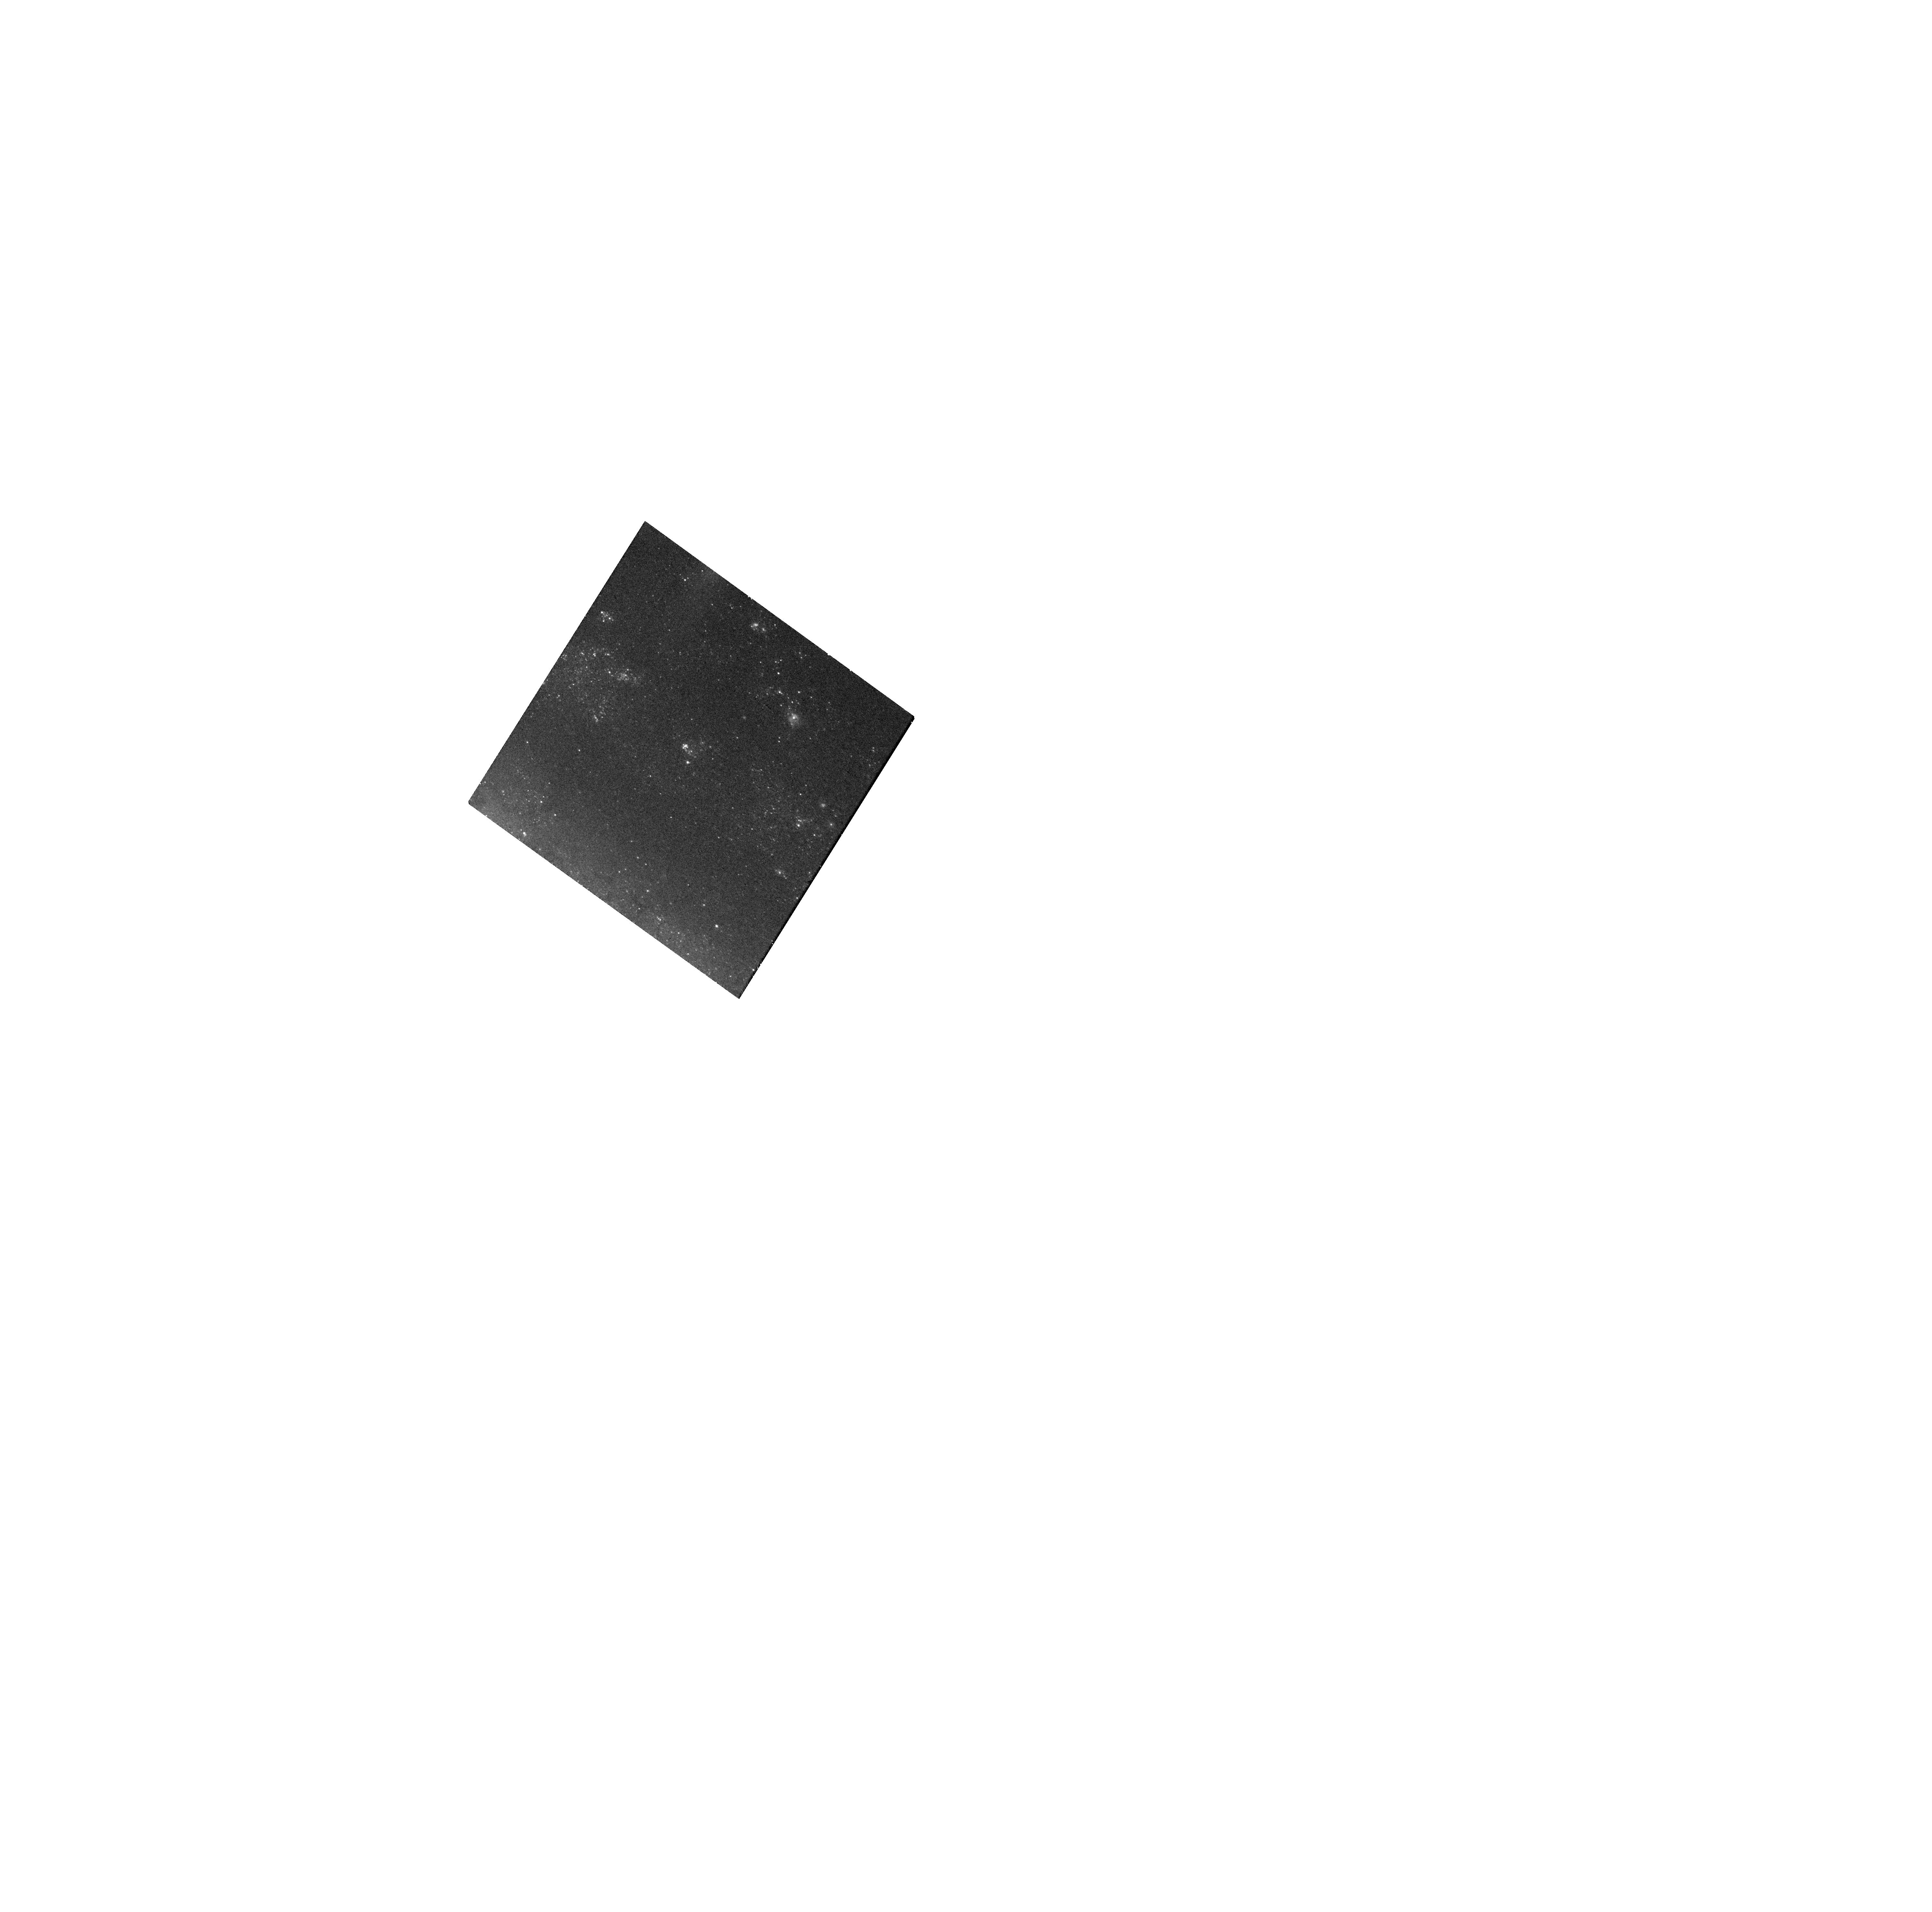
Target: SN2021PIT. Instrument: WFC3/UVIS. Filter: F555W. Exposure: 18 min. Observation ID: hst_17191_14_wfc3_uvis_f555w_iex614

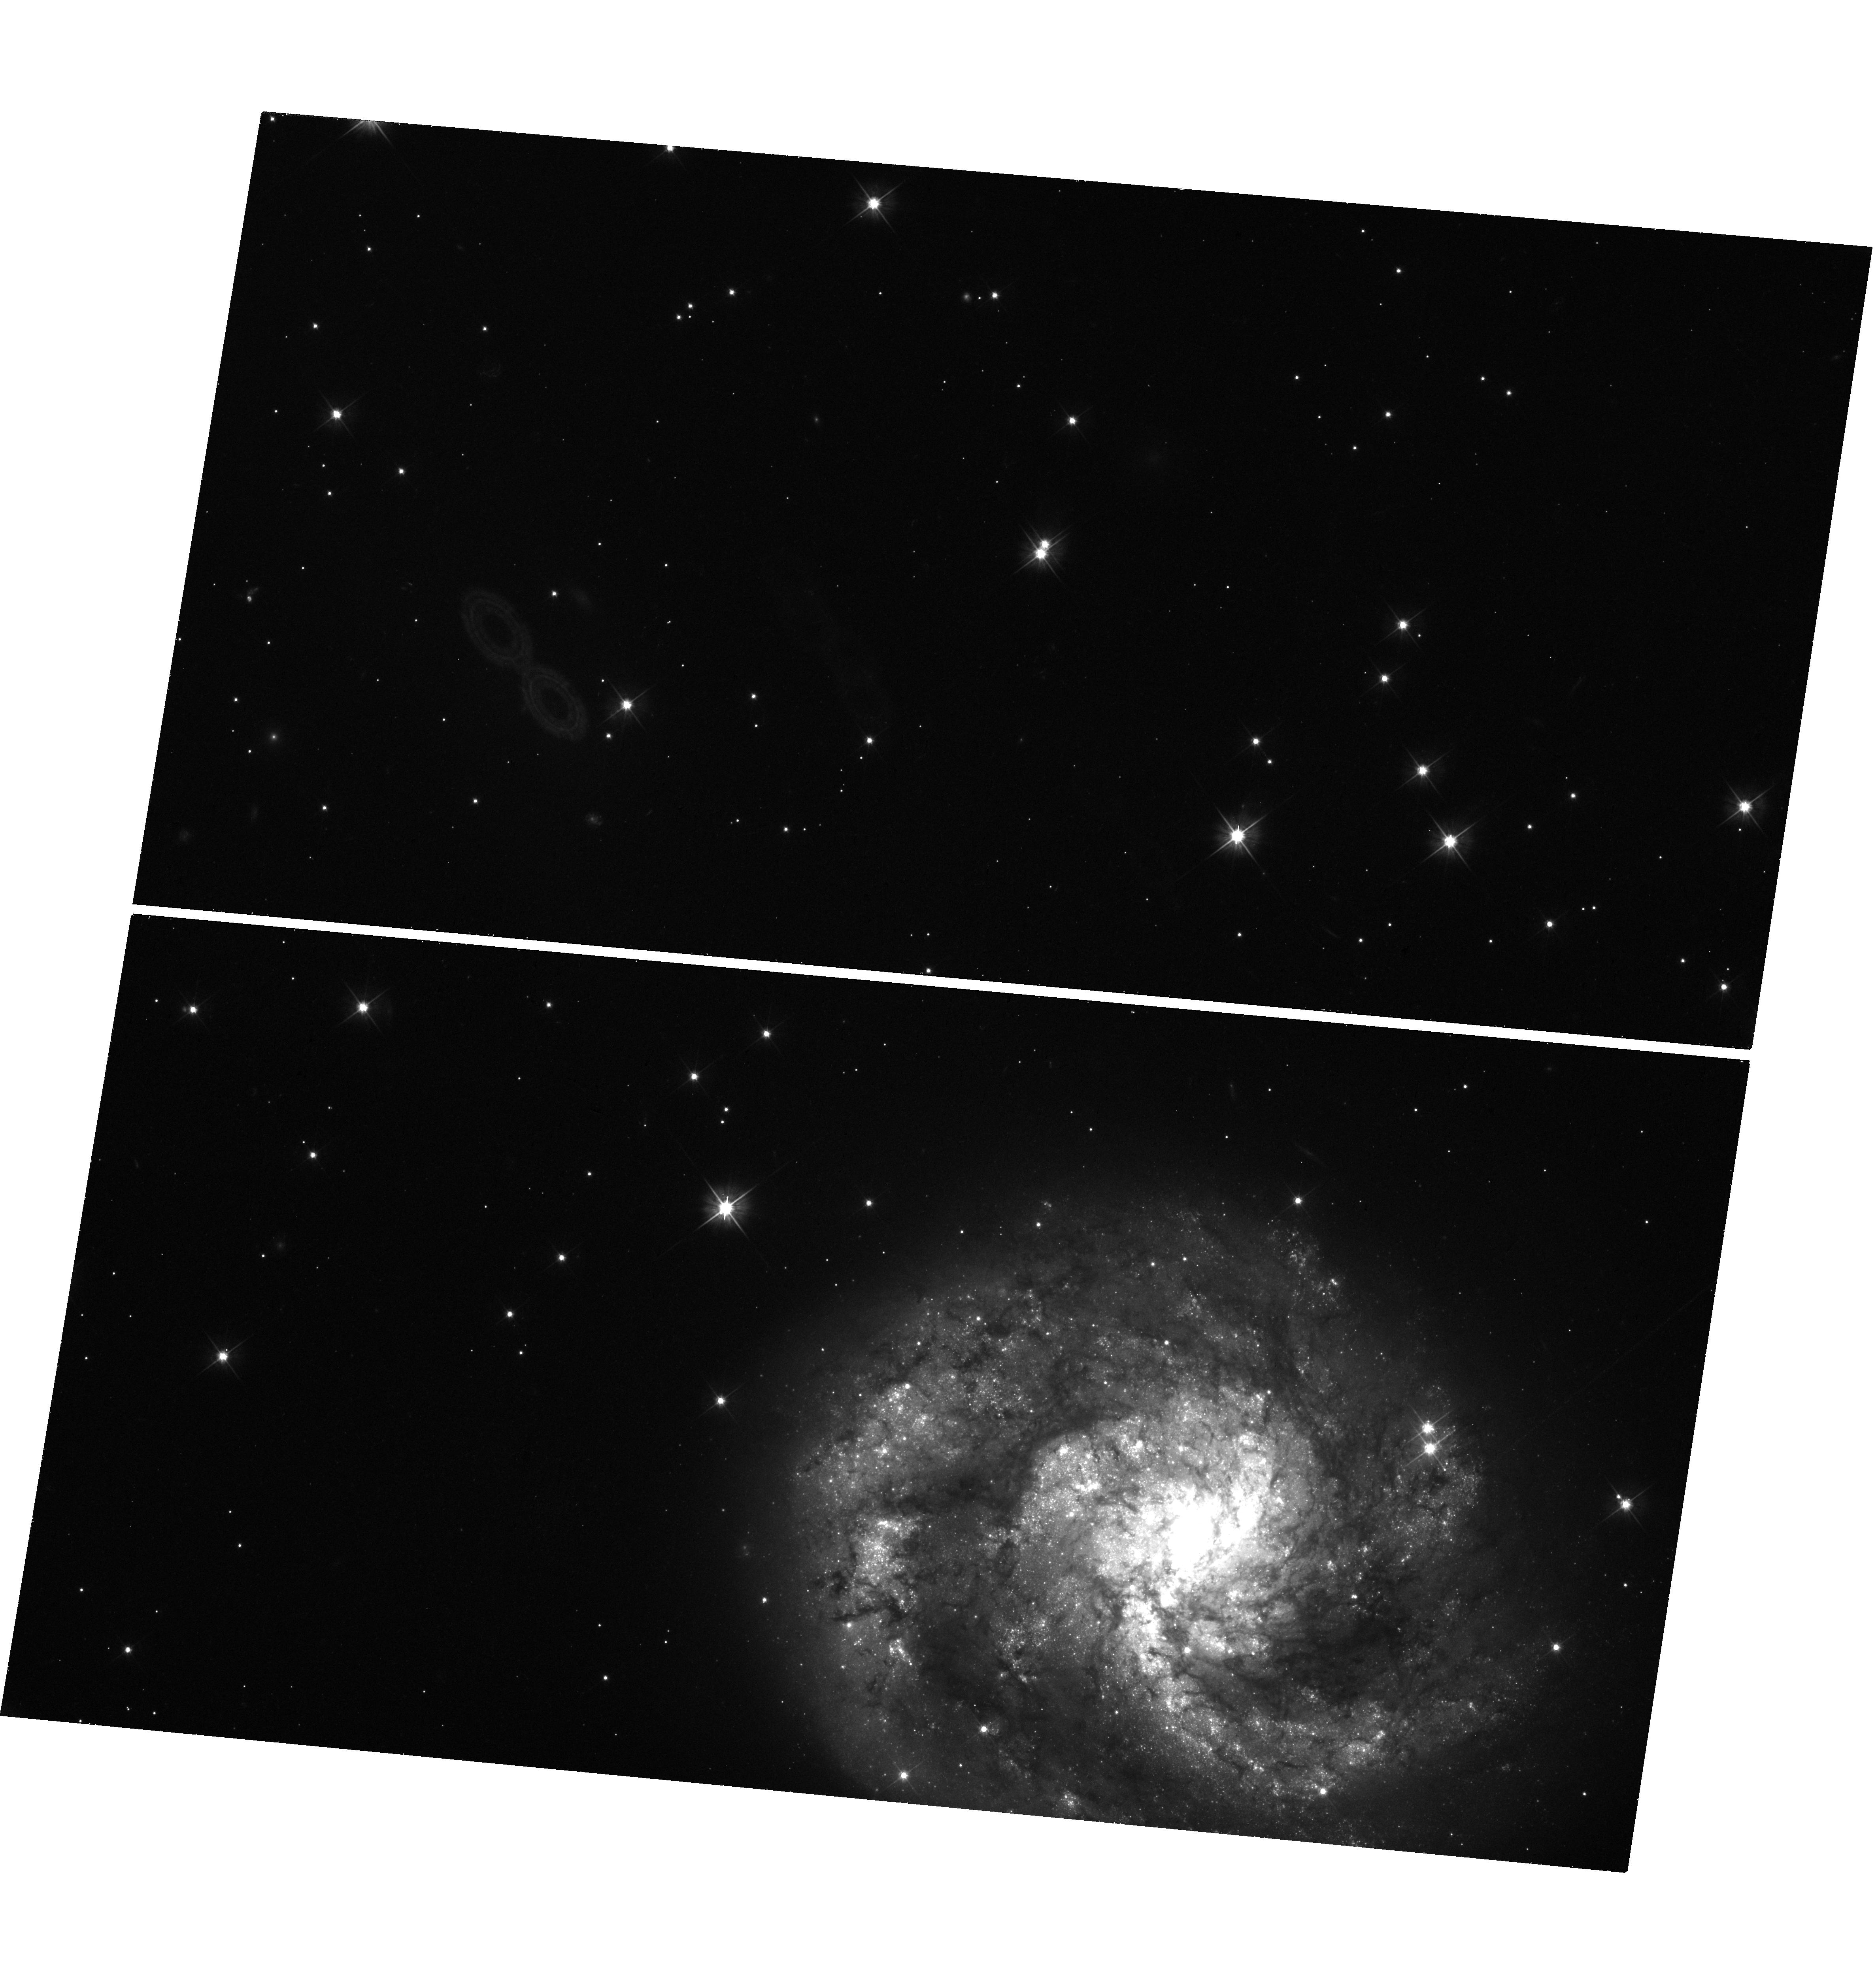
Target: SN2021TKM. Instrument: WFC3/UVIS. Filter: F555W. Exposure: 43 min. Observation ID: hst_17191_23_wfc3_uvis_f555w_iex623

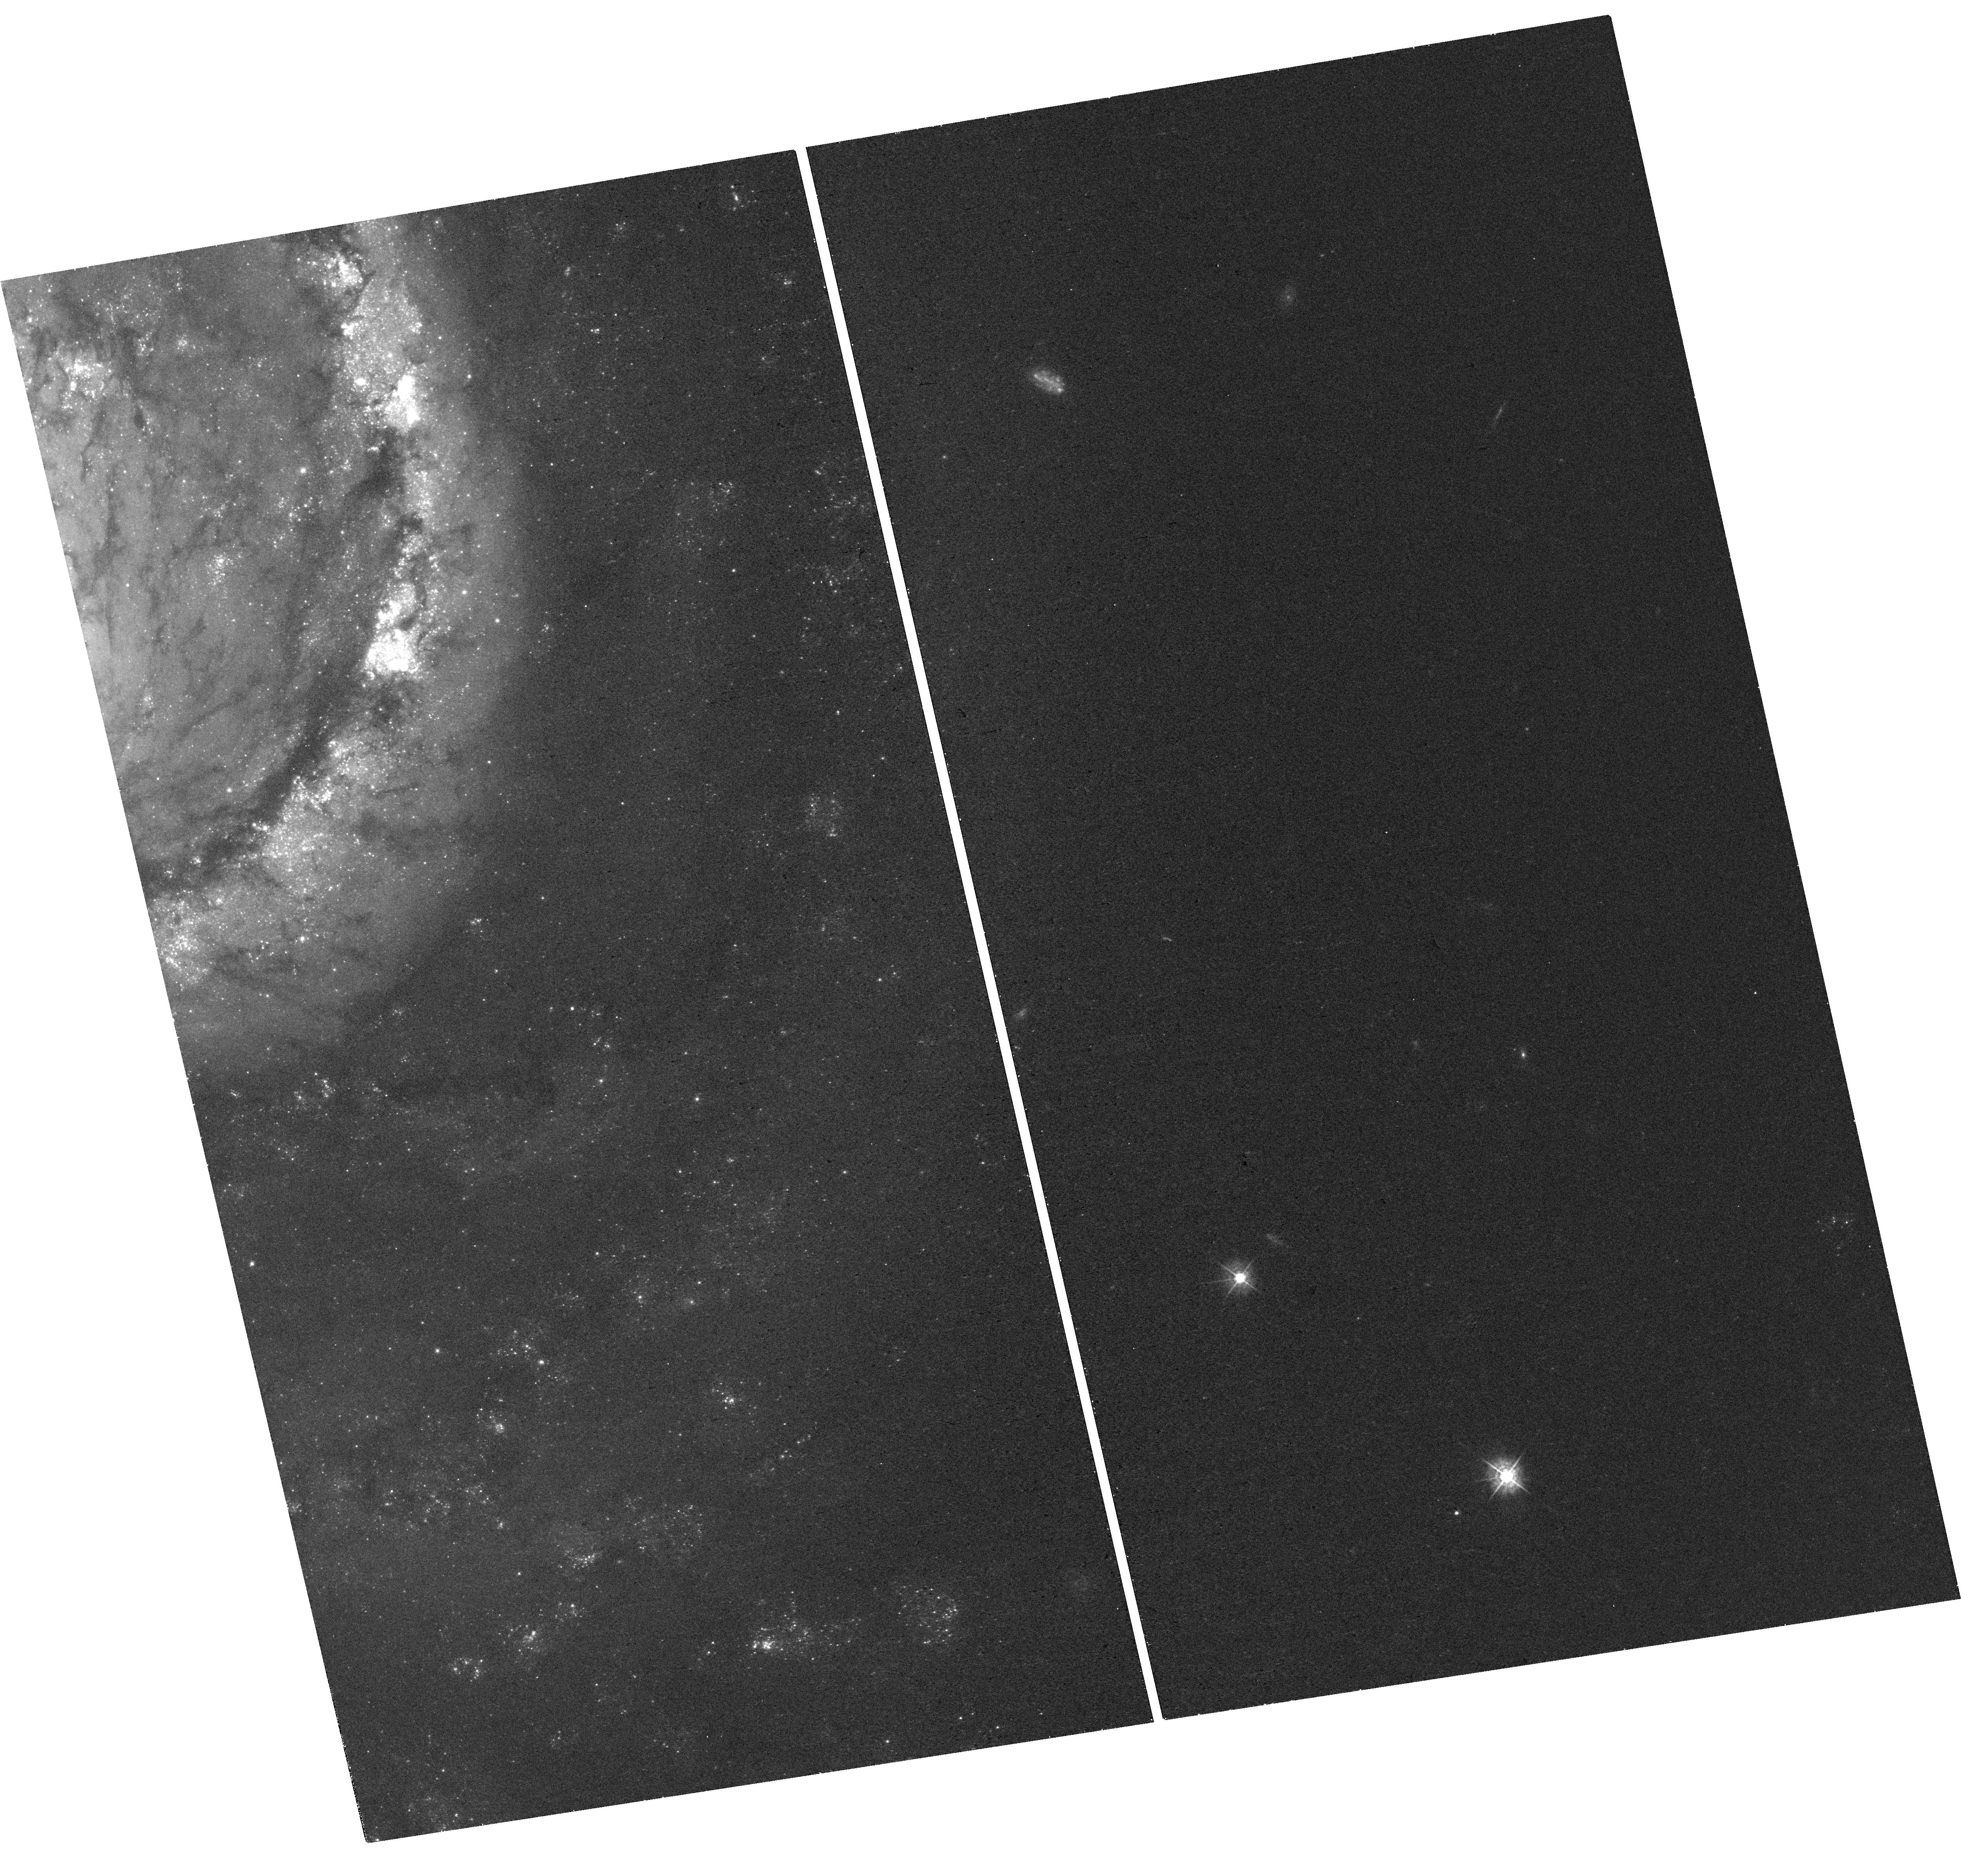
Target: SN2021AEFX. Instrument: WFC3/UVIS. Filter: F438W. Exposure: 18 min. Observation ID: hst_17191_27_wfc3_uvis_f438w_iex627

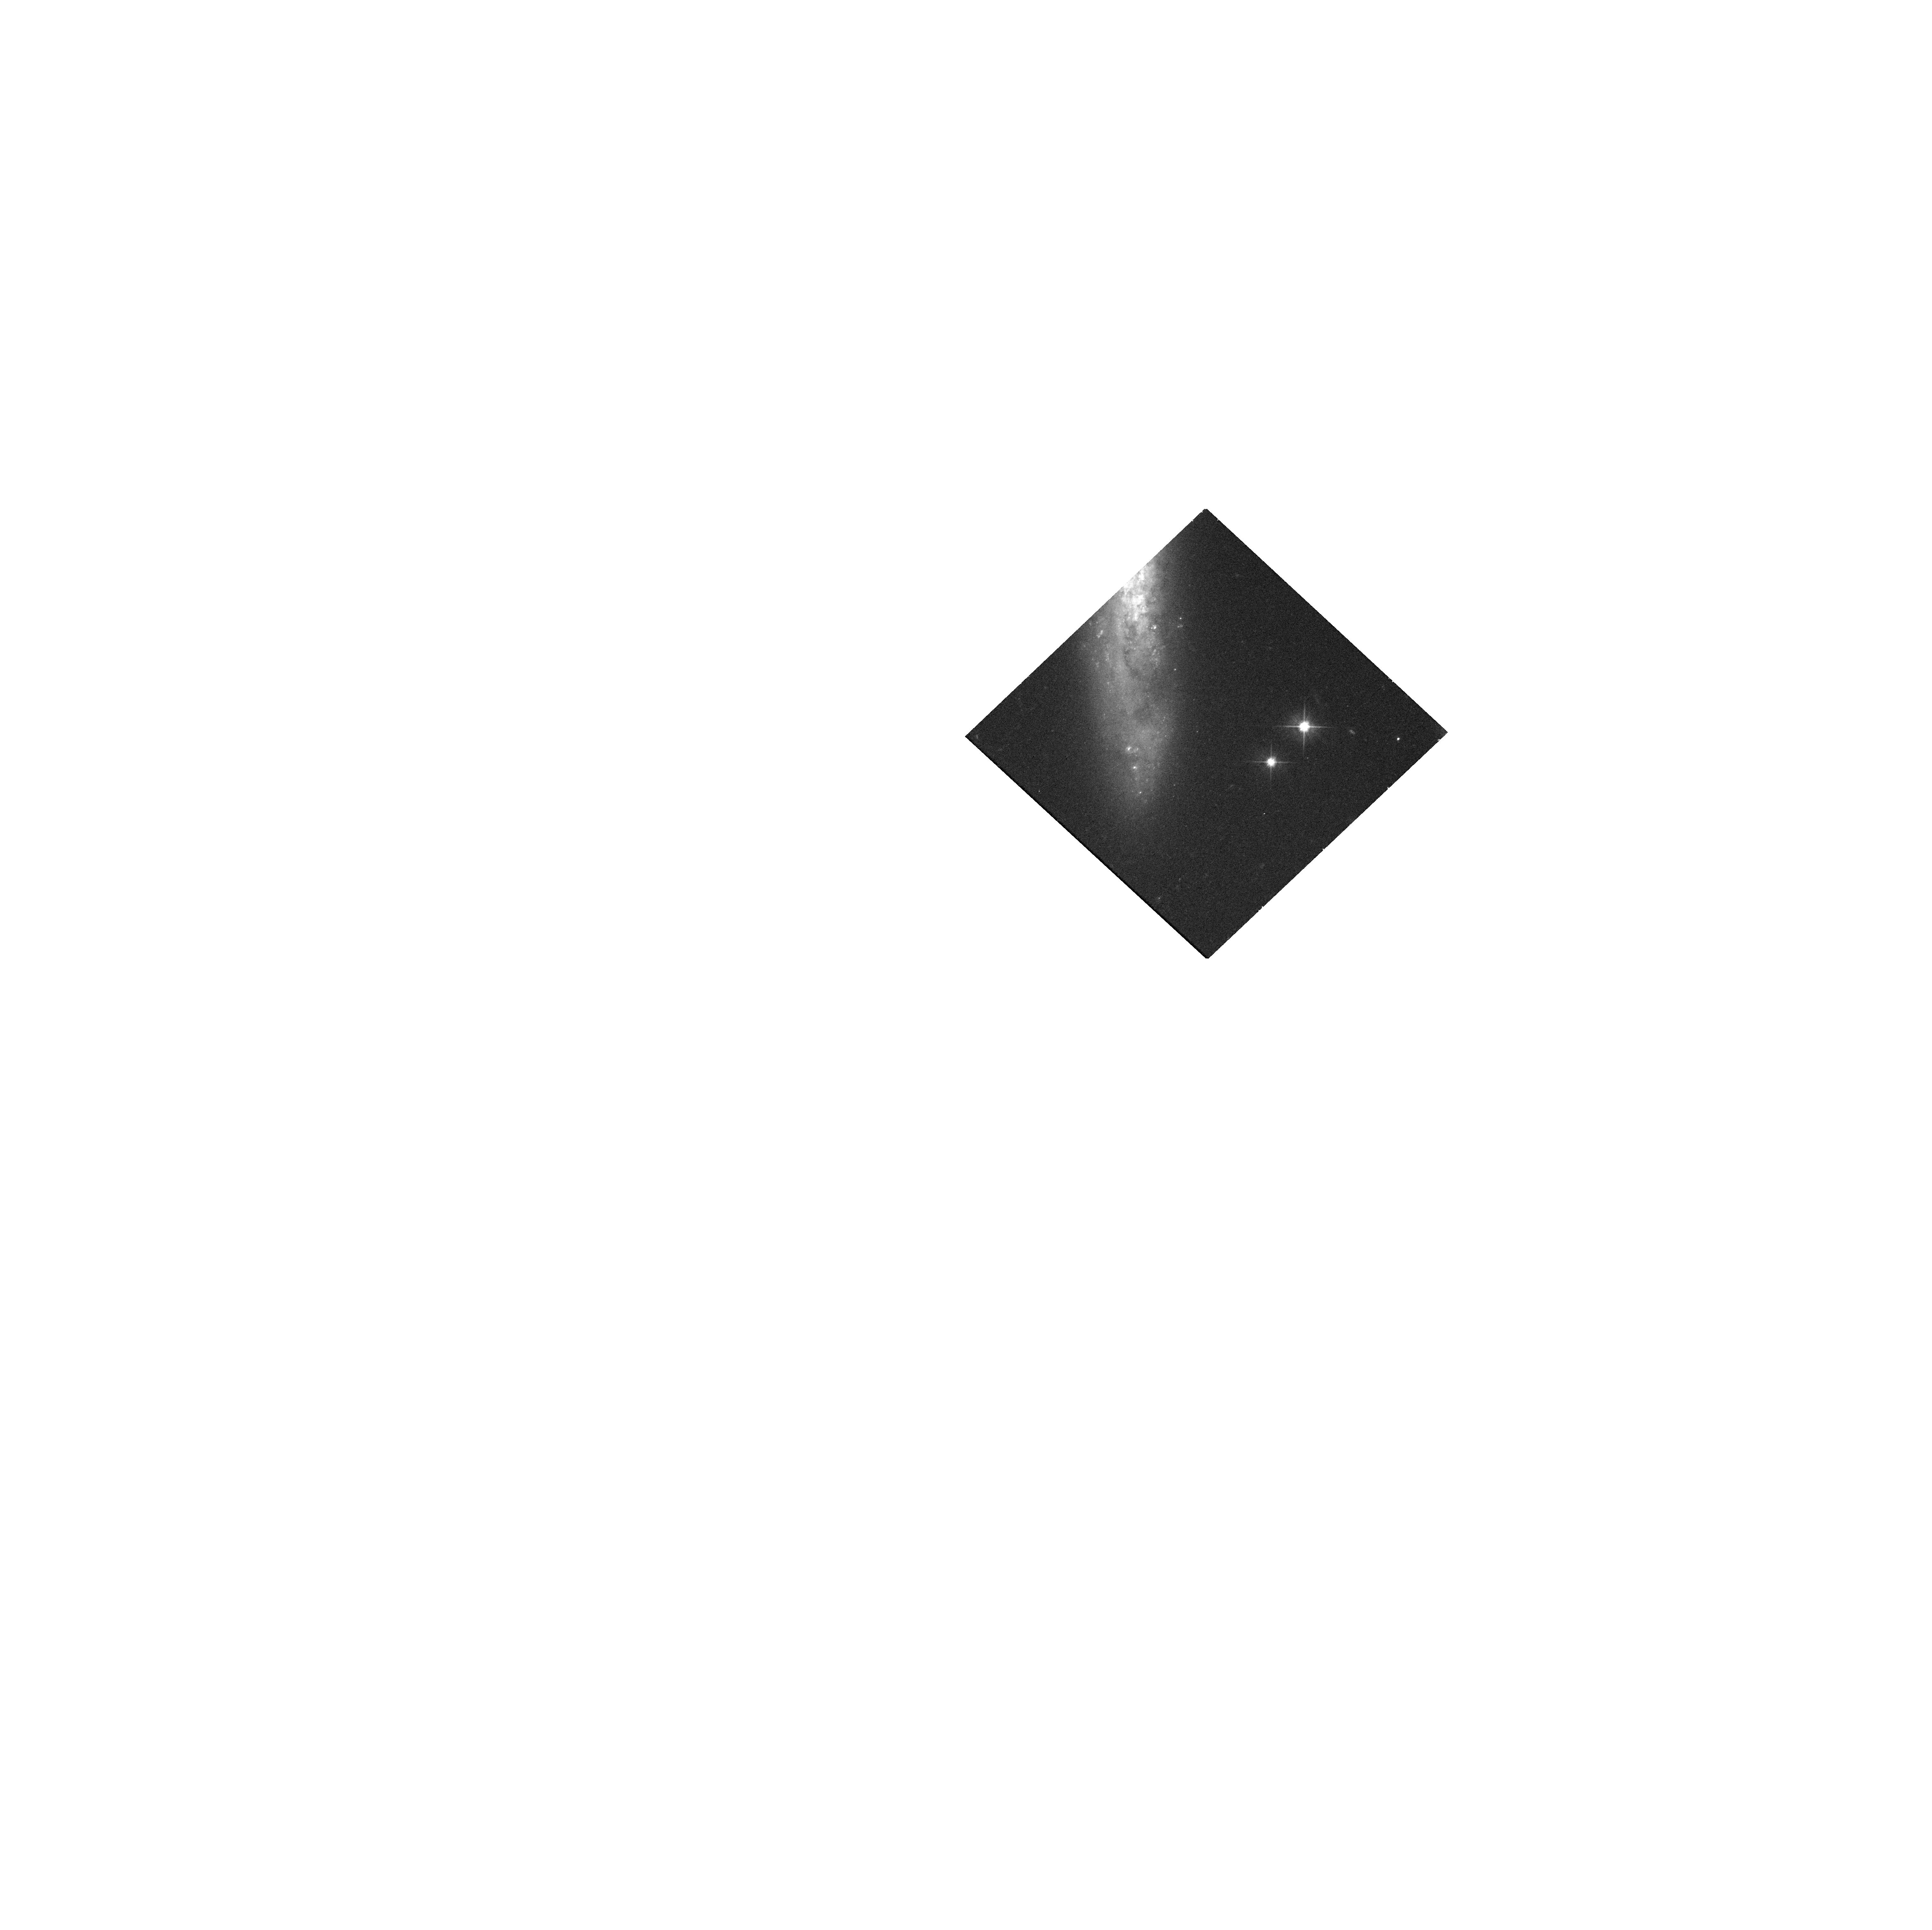
Target: SN2021XJU. Instrument: WFC3/UVIS. Filter: F555W. Exposure: 19 min. Observation ID: hst_17191_26_wfc3_uvis_f555w_iex626

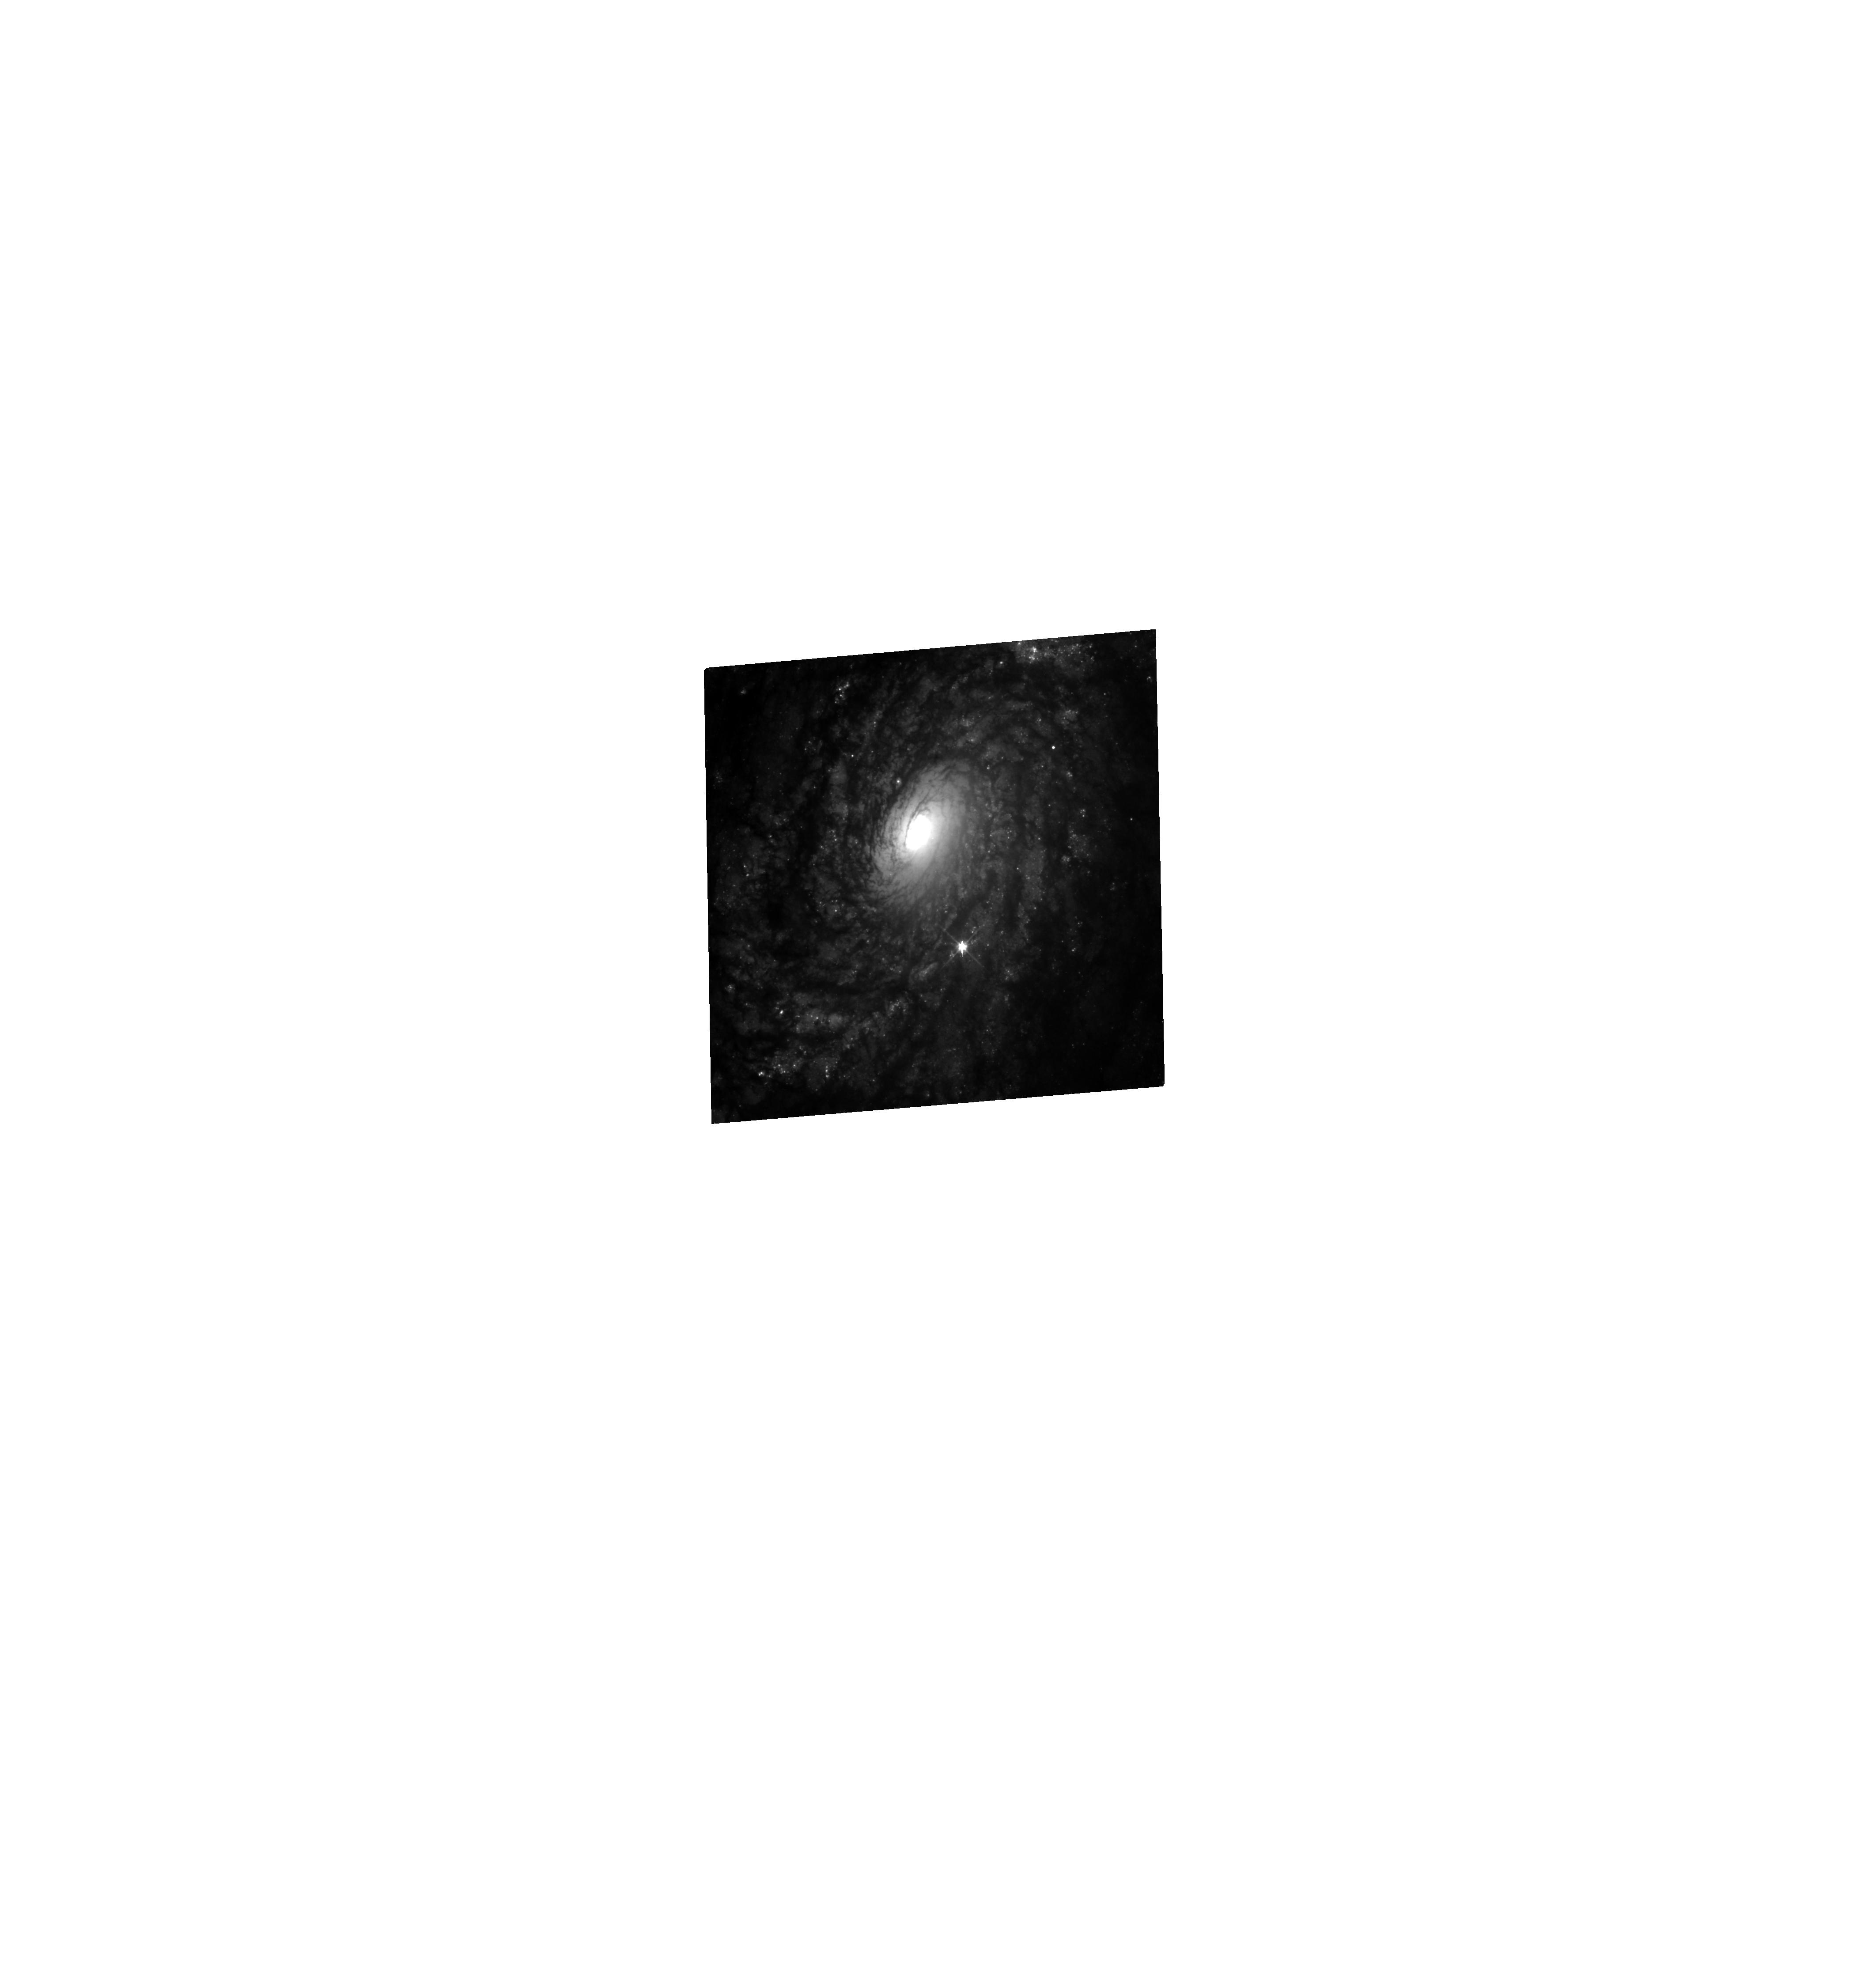
Target: SN2021J. Instrument: WFC3/UVIS. Filter: F555W. Exposure: 18 min. Observation ID: hst_17191_28_wfc3_uvis_f555w_iex628

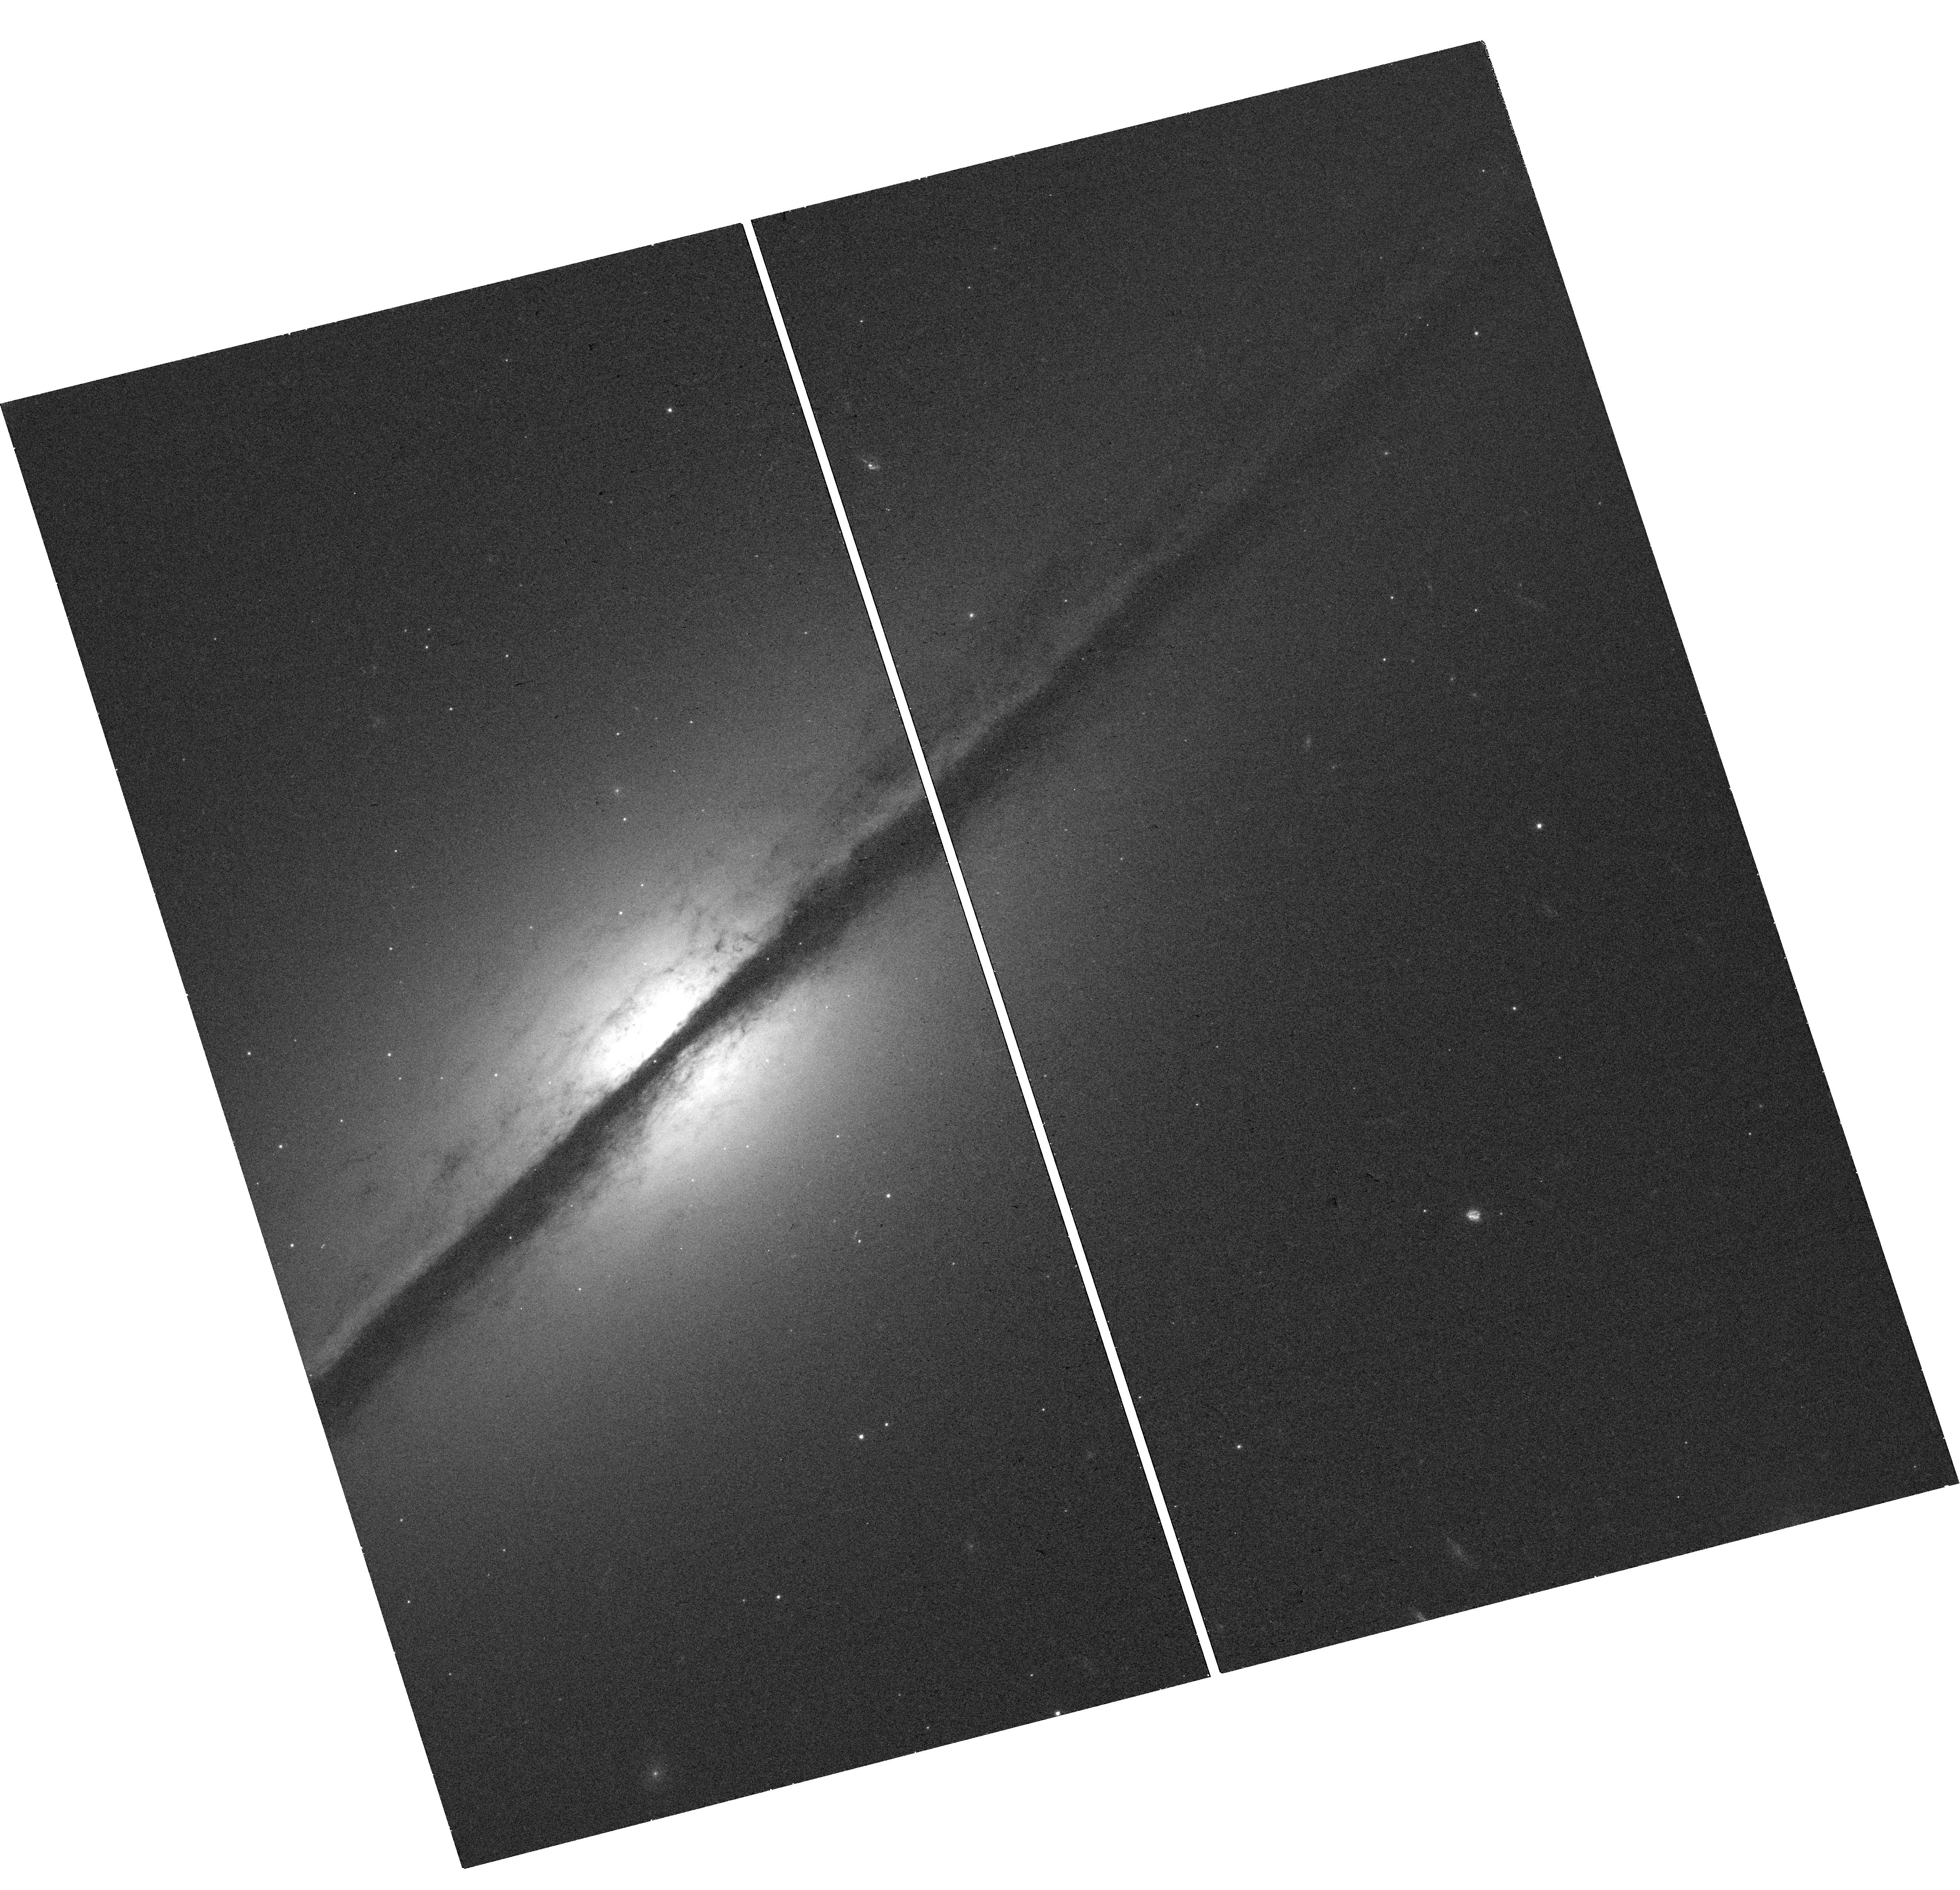
Target: SN2021RHU. Instrument: WFC3/UVIS. Filter: F438W. Exposure: 18 min. Observation ID: hst_17191_16_wfc3_uvis_f438w_iex616

Tripling the sample of late-time Type Ia supernovae (PI: Graur, Or)

Type Ia supernovae (SNe Ia) have long been used as standard candles to measure extragalactic distances and cosmological parameters. SNe Ia are portrayed as a homogeneous class, but there are actually several subtypes. Even the "normal" SNe Ia used for cosmology may not be homogeneous. Recently, the optical light curves of SNe Ia have been shown to slow down, relative to their earlier decline rate, at >800 days after explosion. Moreover, more luminous SNe Ia may slow down faster than less luminous objects. This correlation, which recalls the peak-light stretch-luminosity relation used to standardize SNe Ia, also hints at the existence of several production channels for normal SNe Ia, as no single explosion model can produce the full range of late-time light curves. But this new correlation is based on just 6 objects. We ask for 67 WFC3/UVIS orbits (with the F438W, F555W, and F814W filters) spread over Cycles 30-32 to observe 12 SNe Ia when they are 600-1200 days old. By tripling the sample of late-time SNe Ia, we will prove the existence of the new stretch-luminosity correlation at a significance of >5-sigma. The impact on SN cosmology will be twofold. First, a new stretch-luminosity correlation could further standardize SNe Ia and reduce systematic uncertainties. Second, strong evidence for the existence of multiple production channels for normal SNe Ia would force cosmologists to revisit their use of SNe Ia as a monolithic class. This experiment is time critical. Every year, on average, <5 SNe Ia can be used for this experiment. We are lucky to have 12 targets to work with this year; this chance may not come again during HST's remaining lifetime.